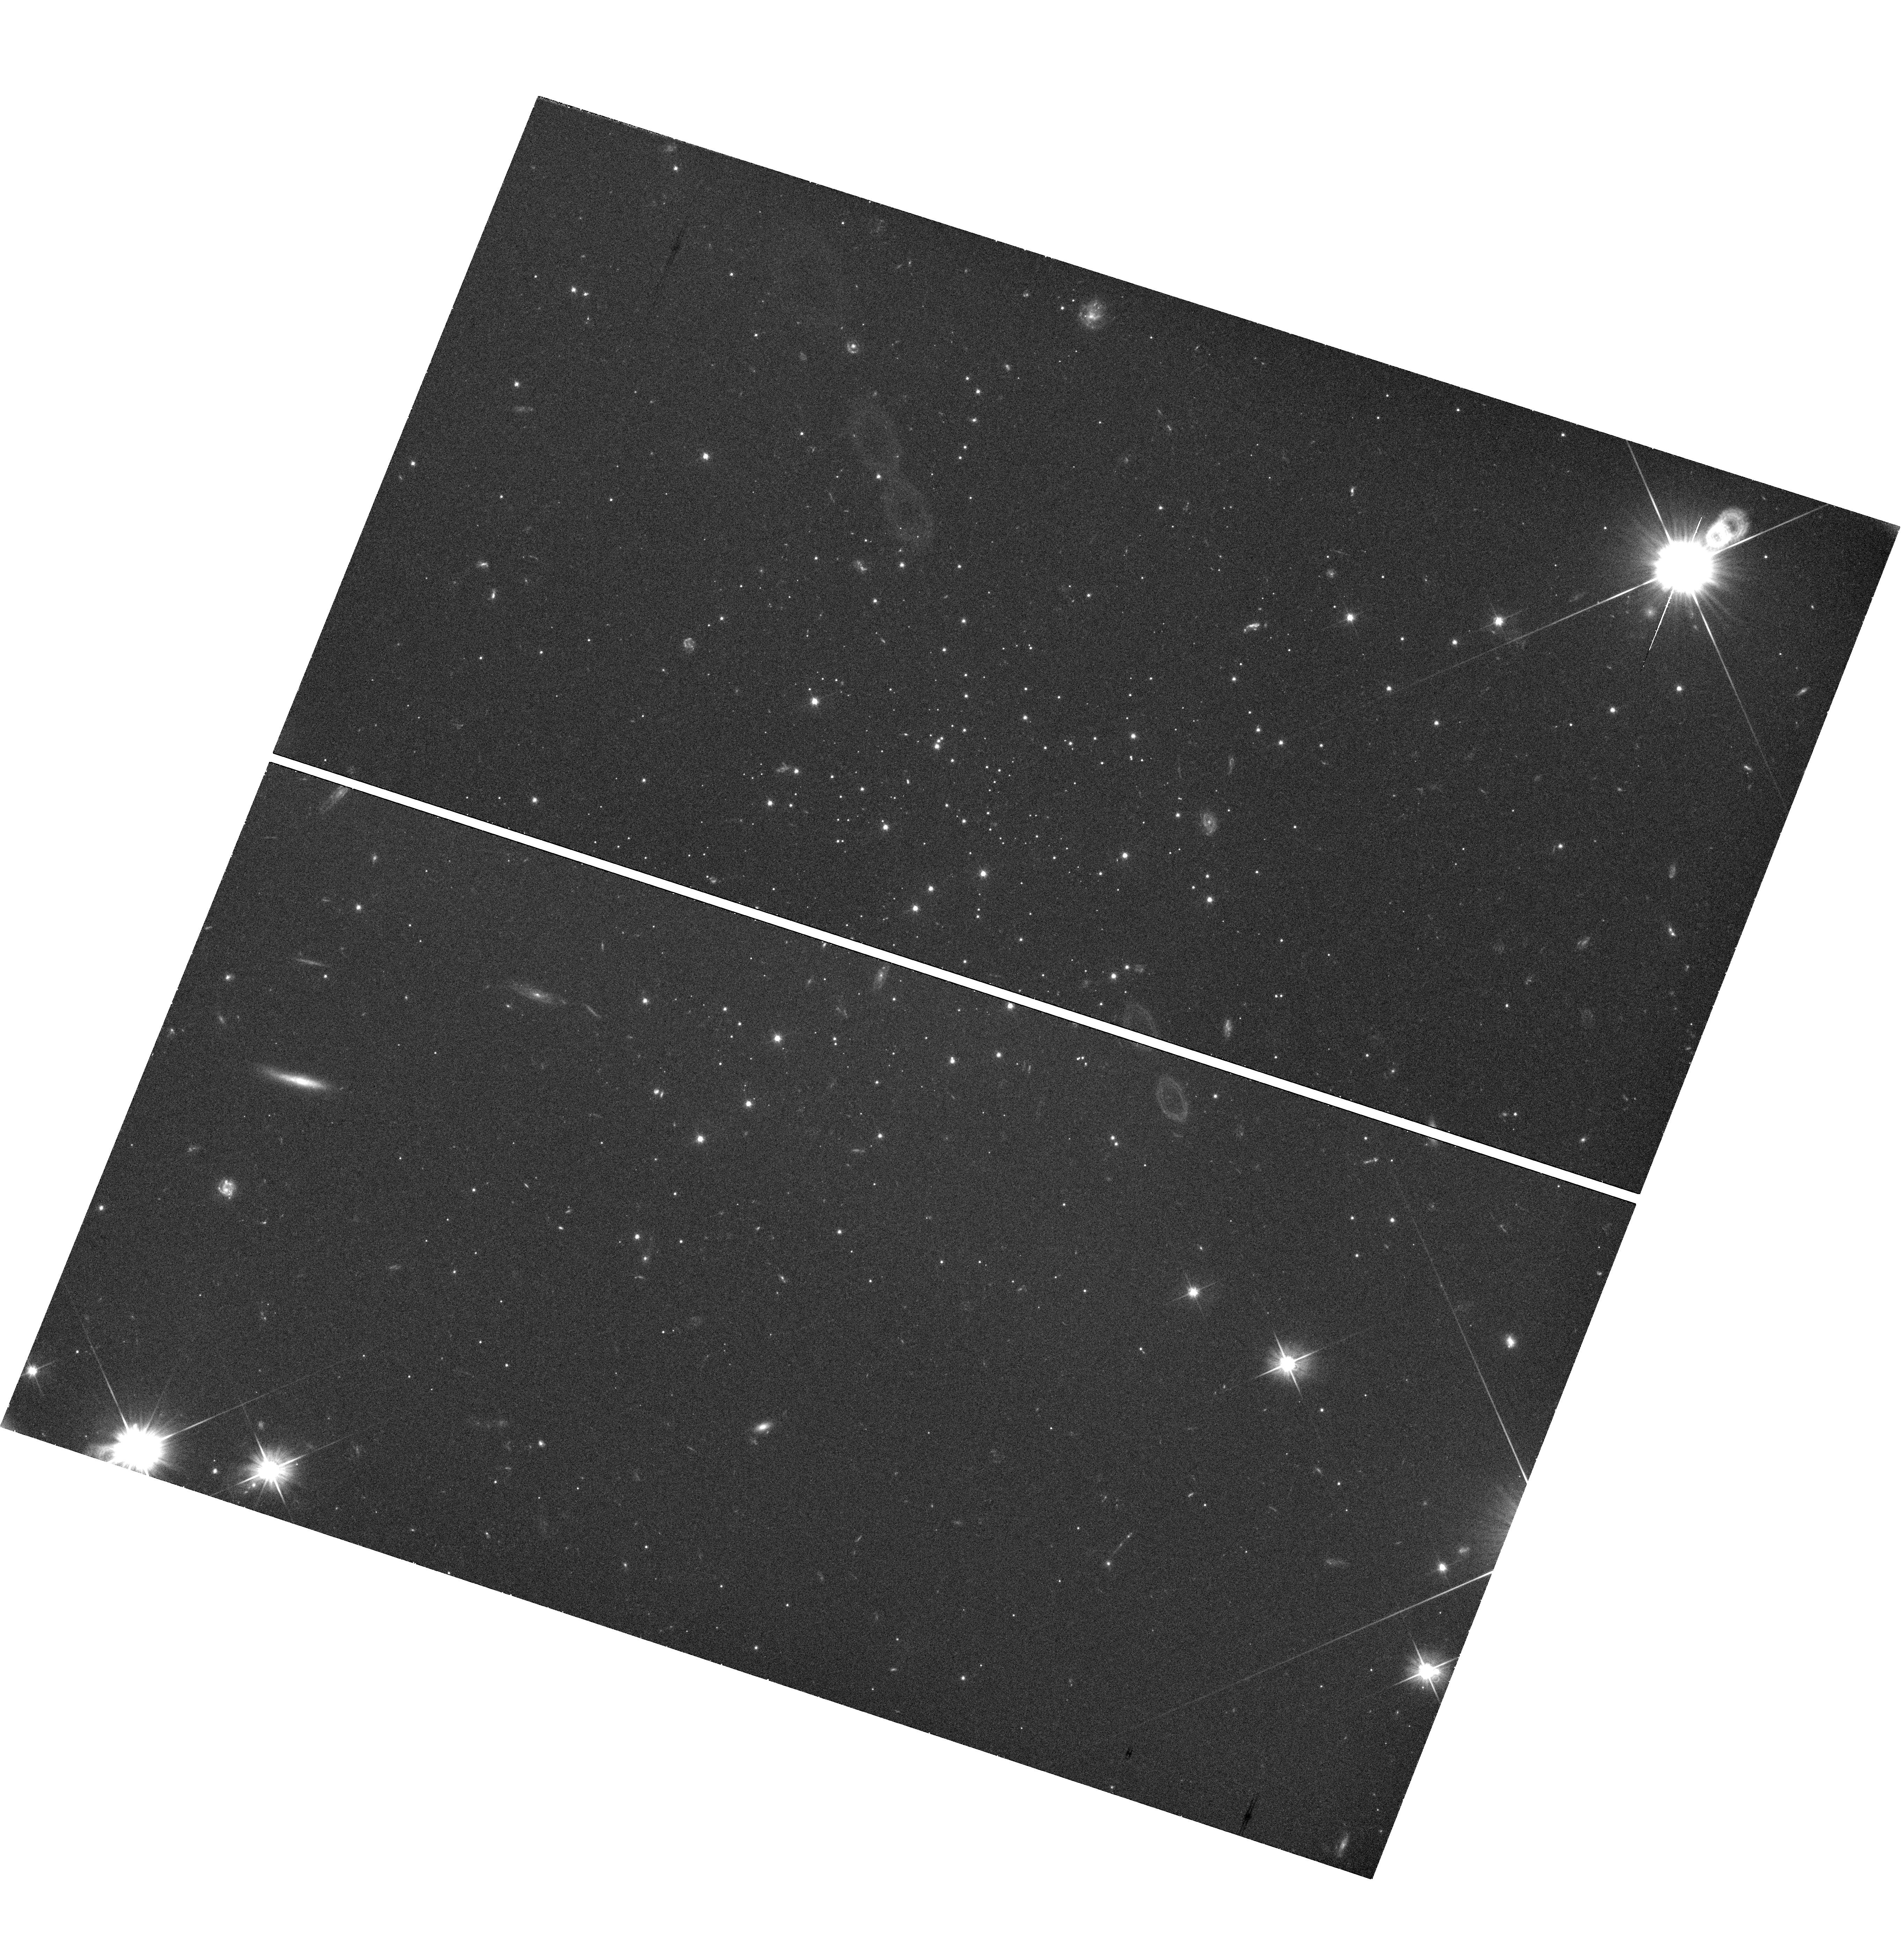
Target: STAR-CLUS-135621-271004. Instrument: WFC3/UVIS. Filter: F606W. Exposure: 41 min. Observation ID: hst_11680_01_wfc3_uvis_f606w_ib2d01

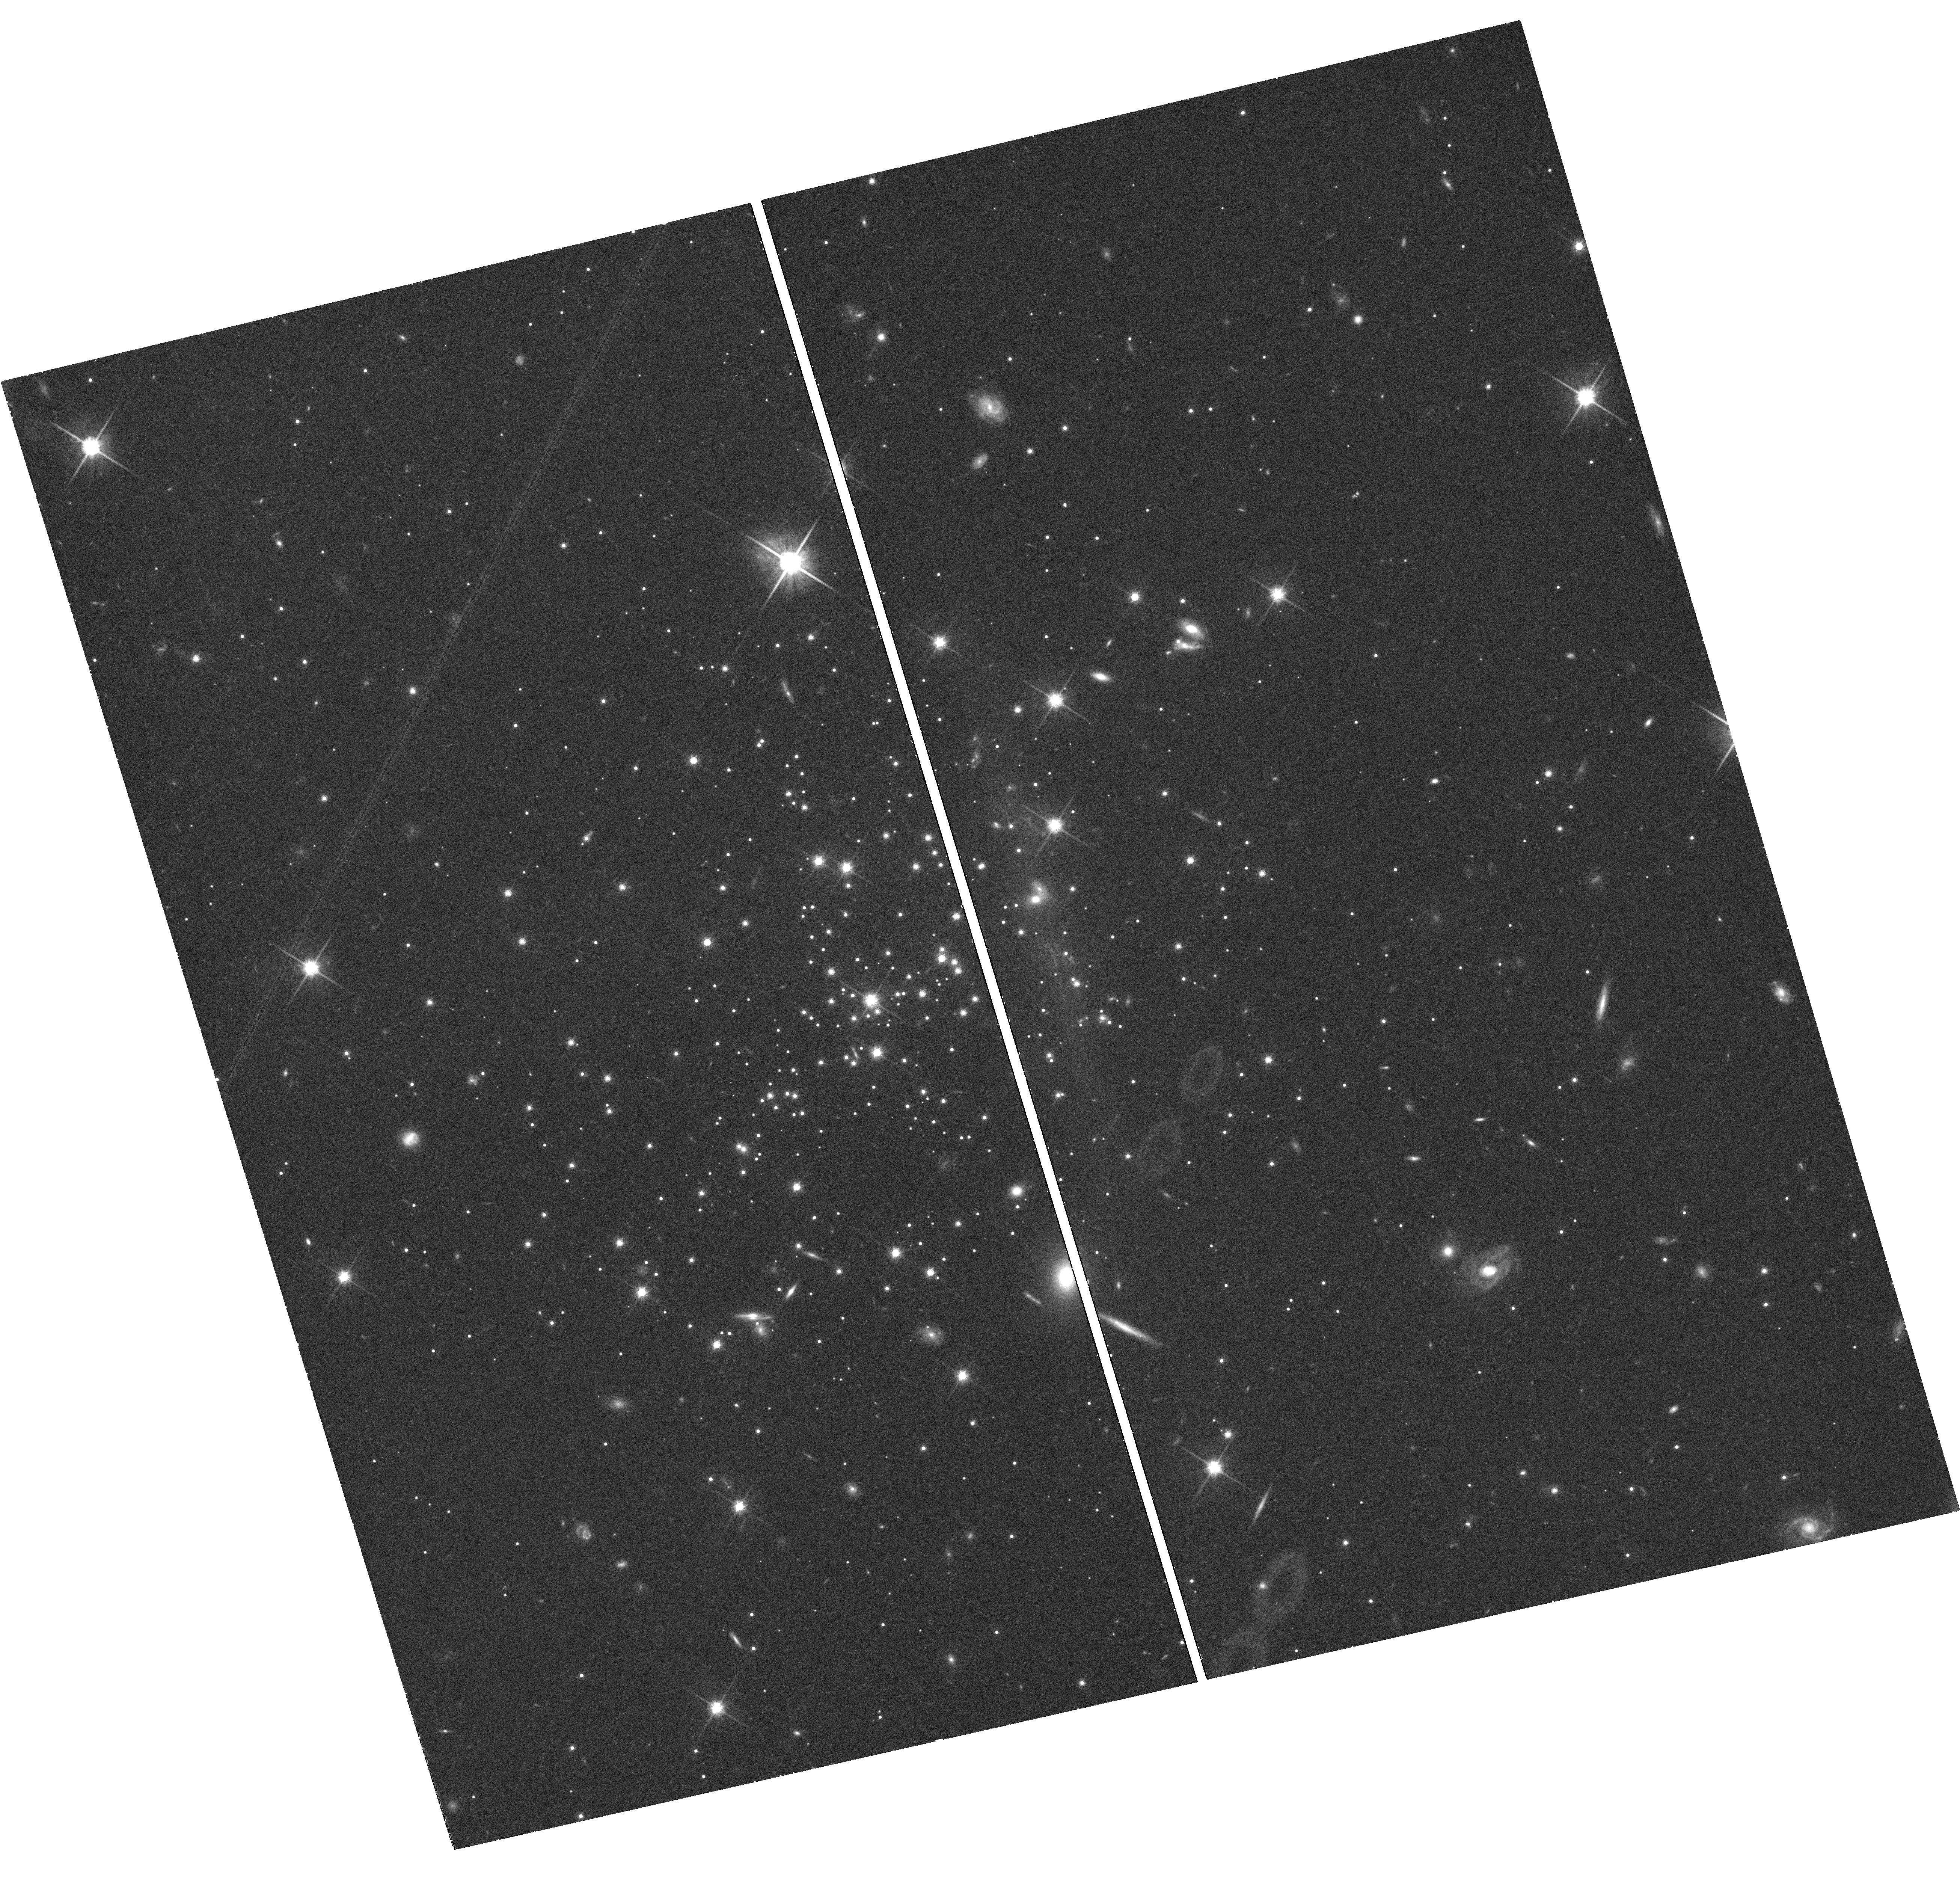
Target: STAR-CLUS-230644+124619. Instrument: WFC3/UVIS. Filter: F814W. Exposure: 41 min. Observation ID: hst_11680_02_wfc3_uvis_f814w_ib2d02

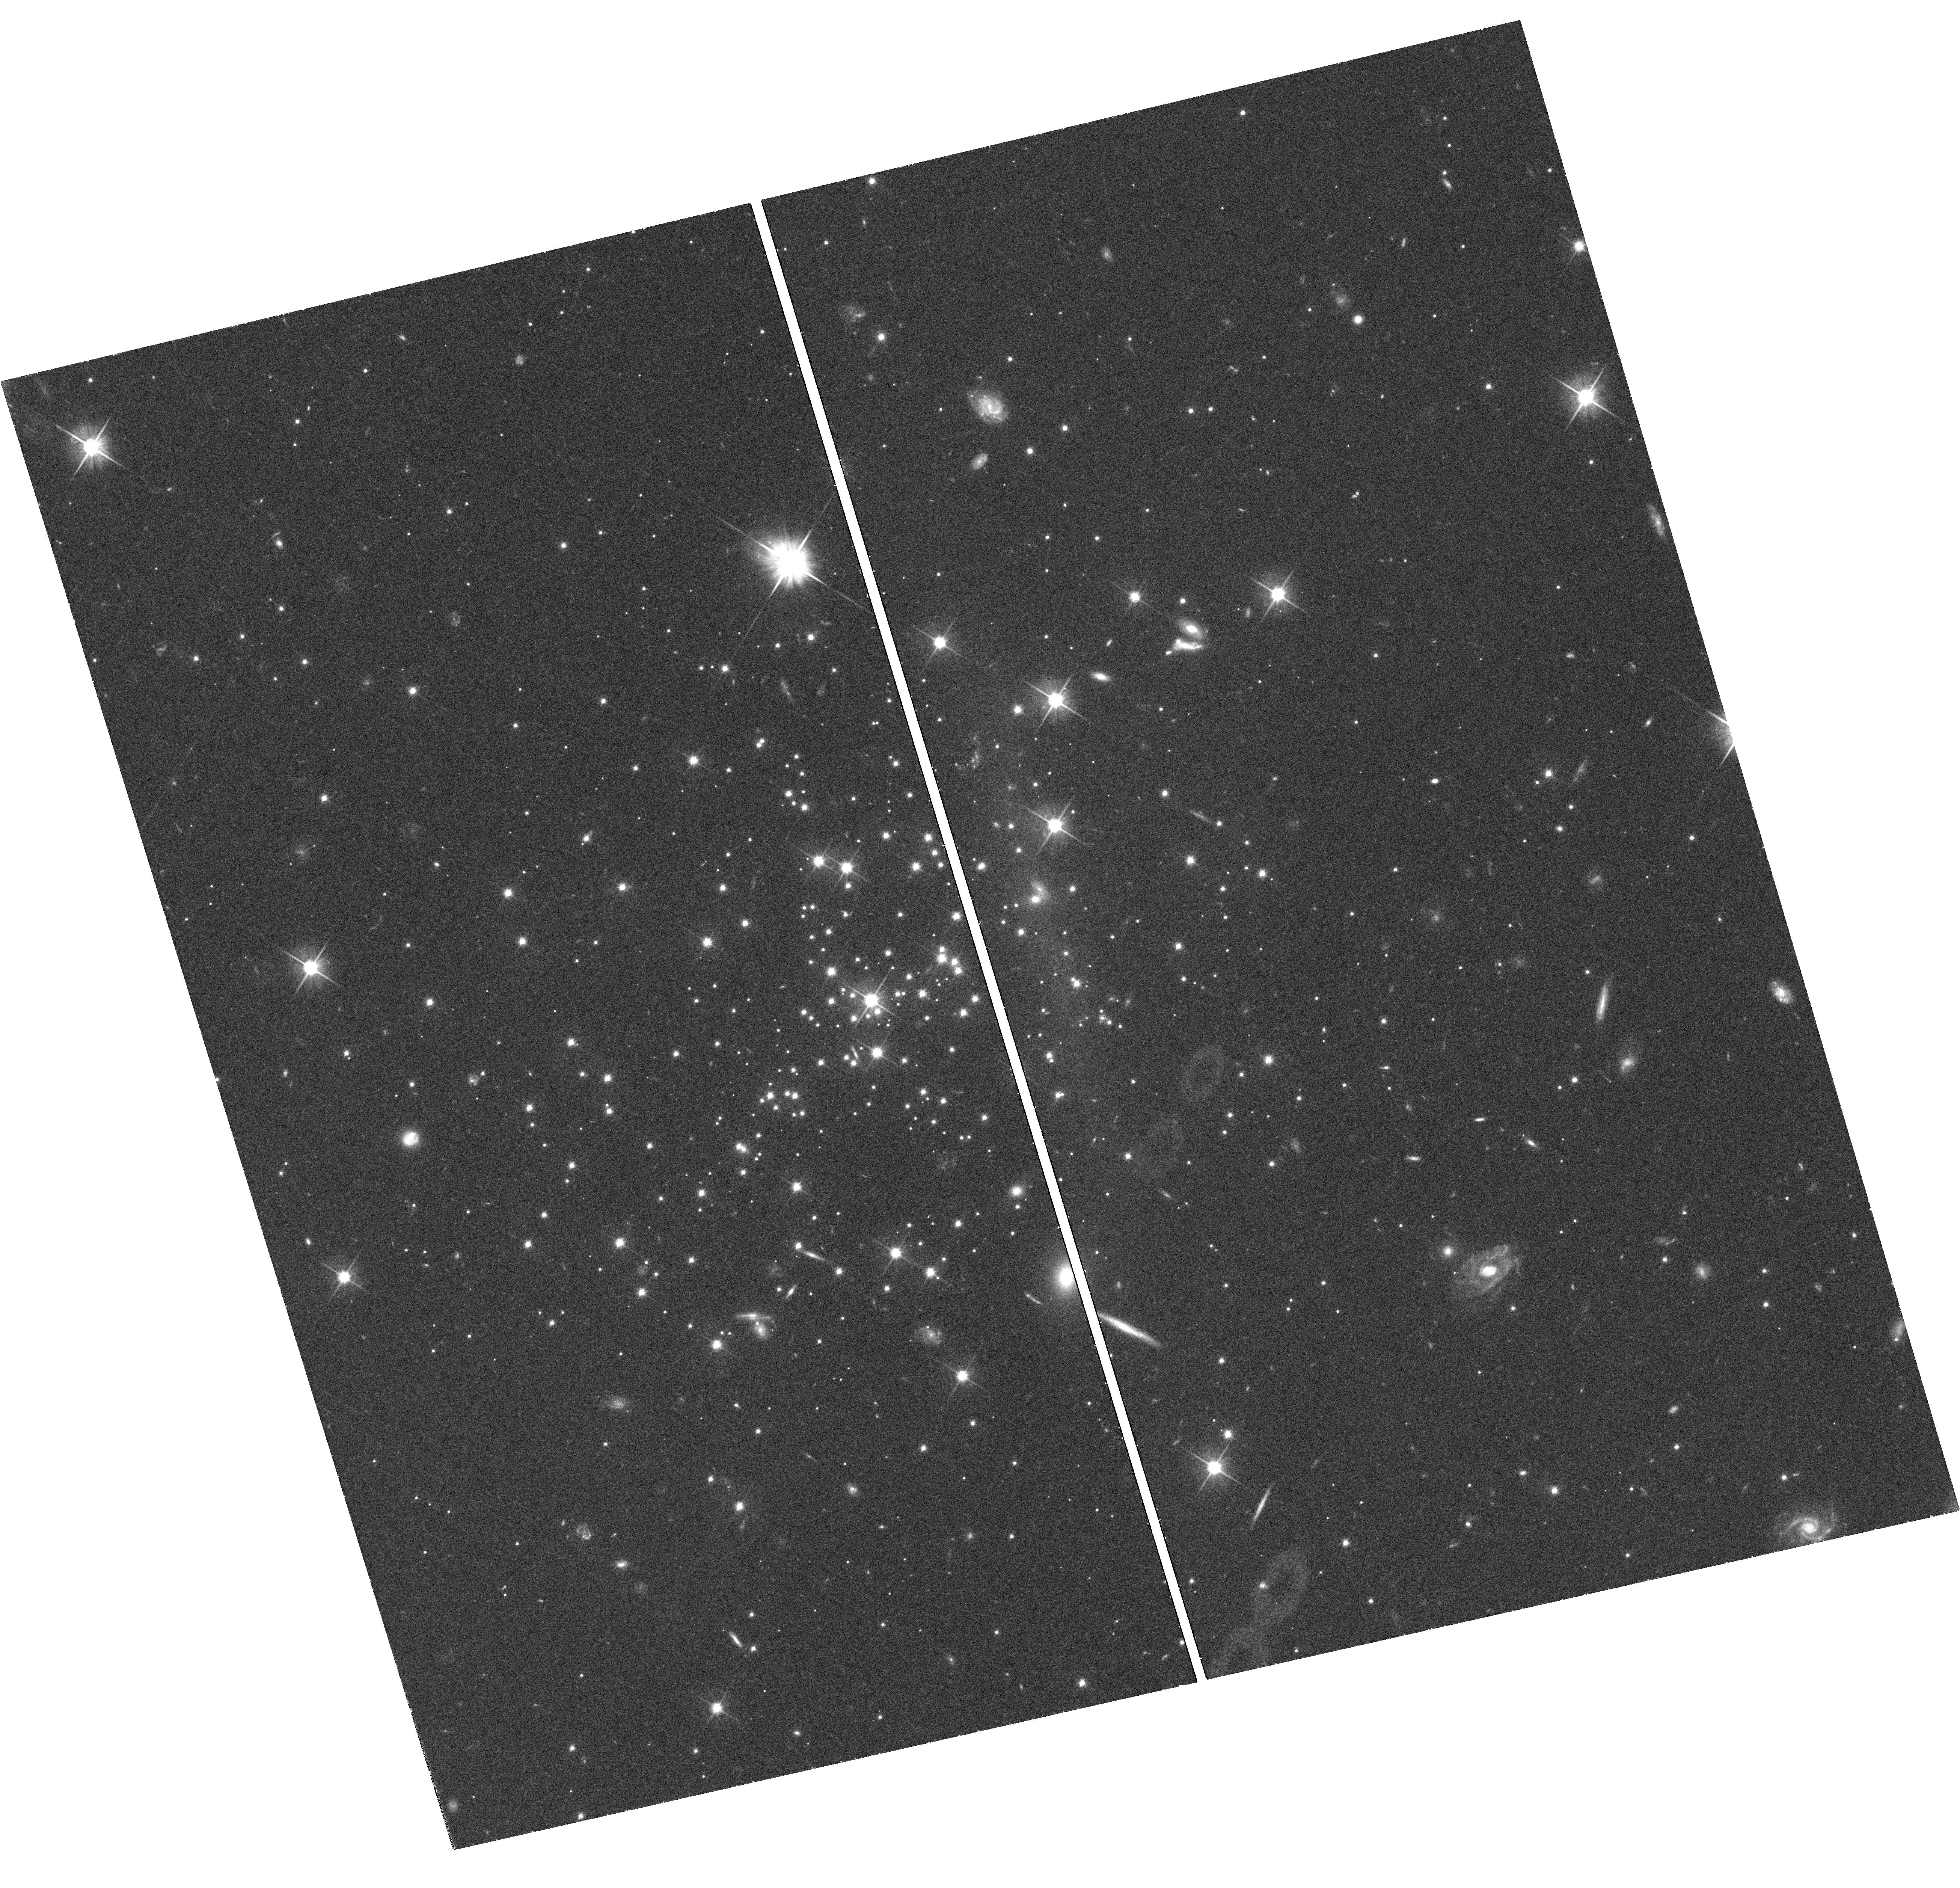
Target: STAR-CLUS-230644+124619. Instrument: WFC3/UVIS. Filter: F606W. Exposure: 41 min. Observation ID: hst_11680_02_wfc3_uvis_f606w_ib2d02

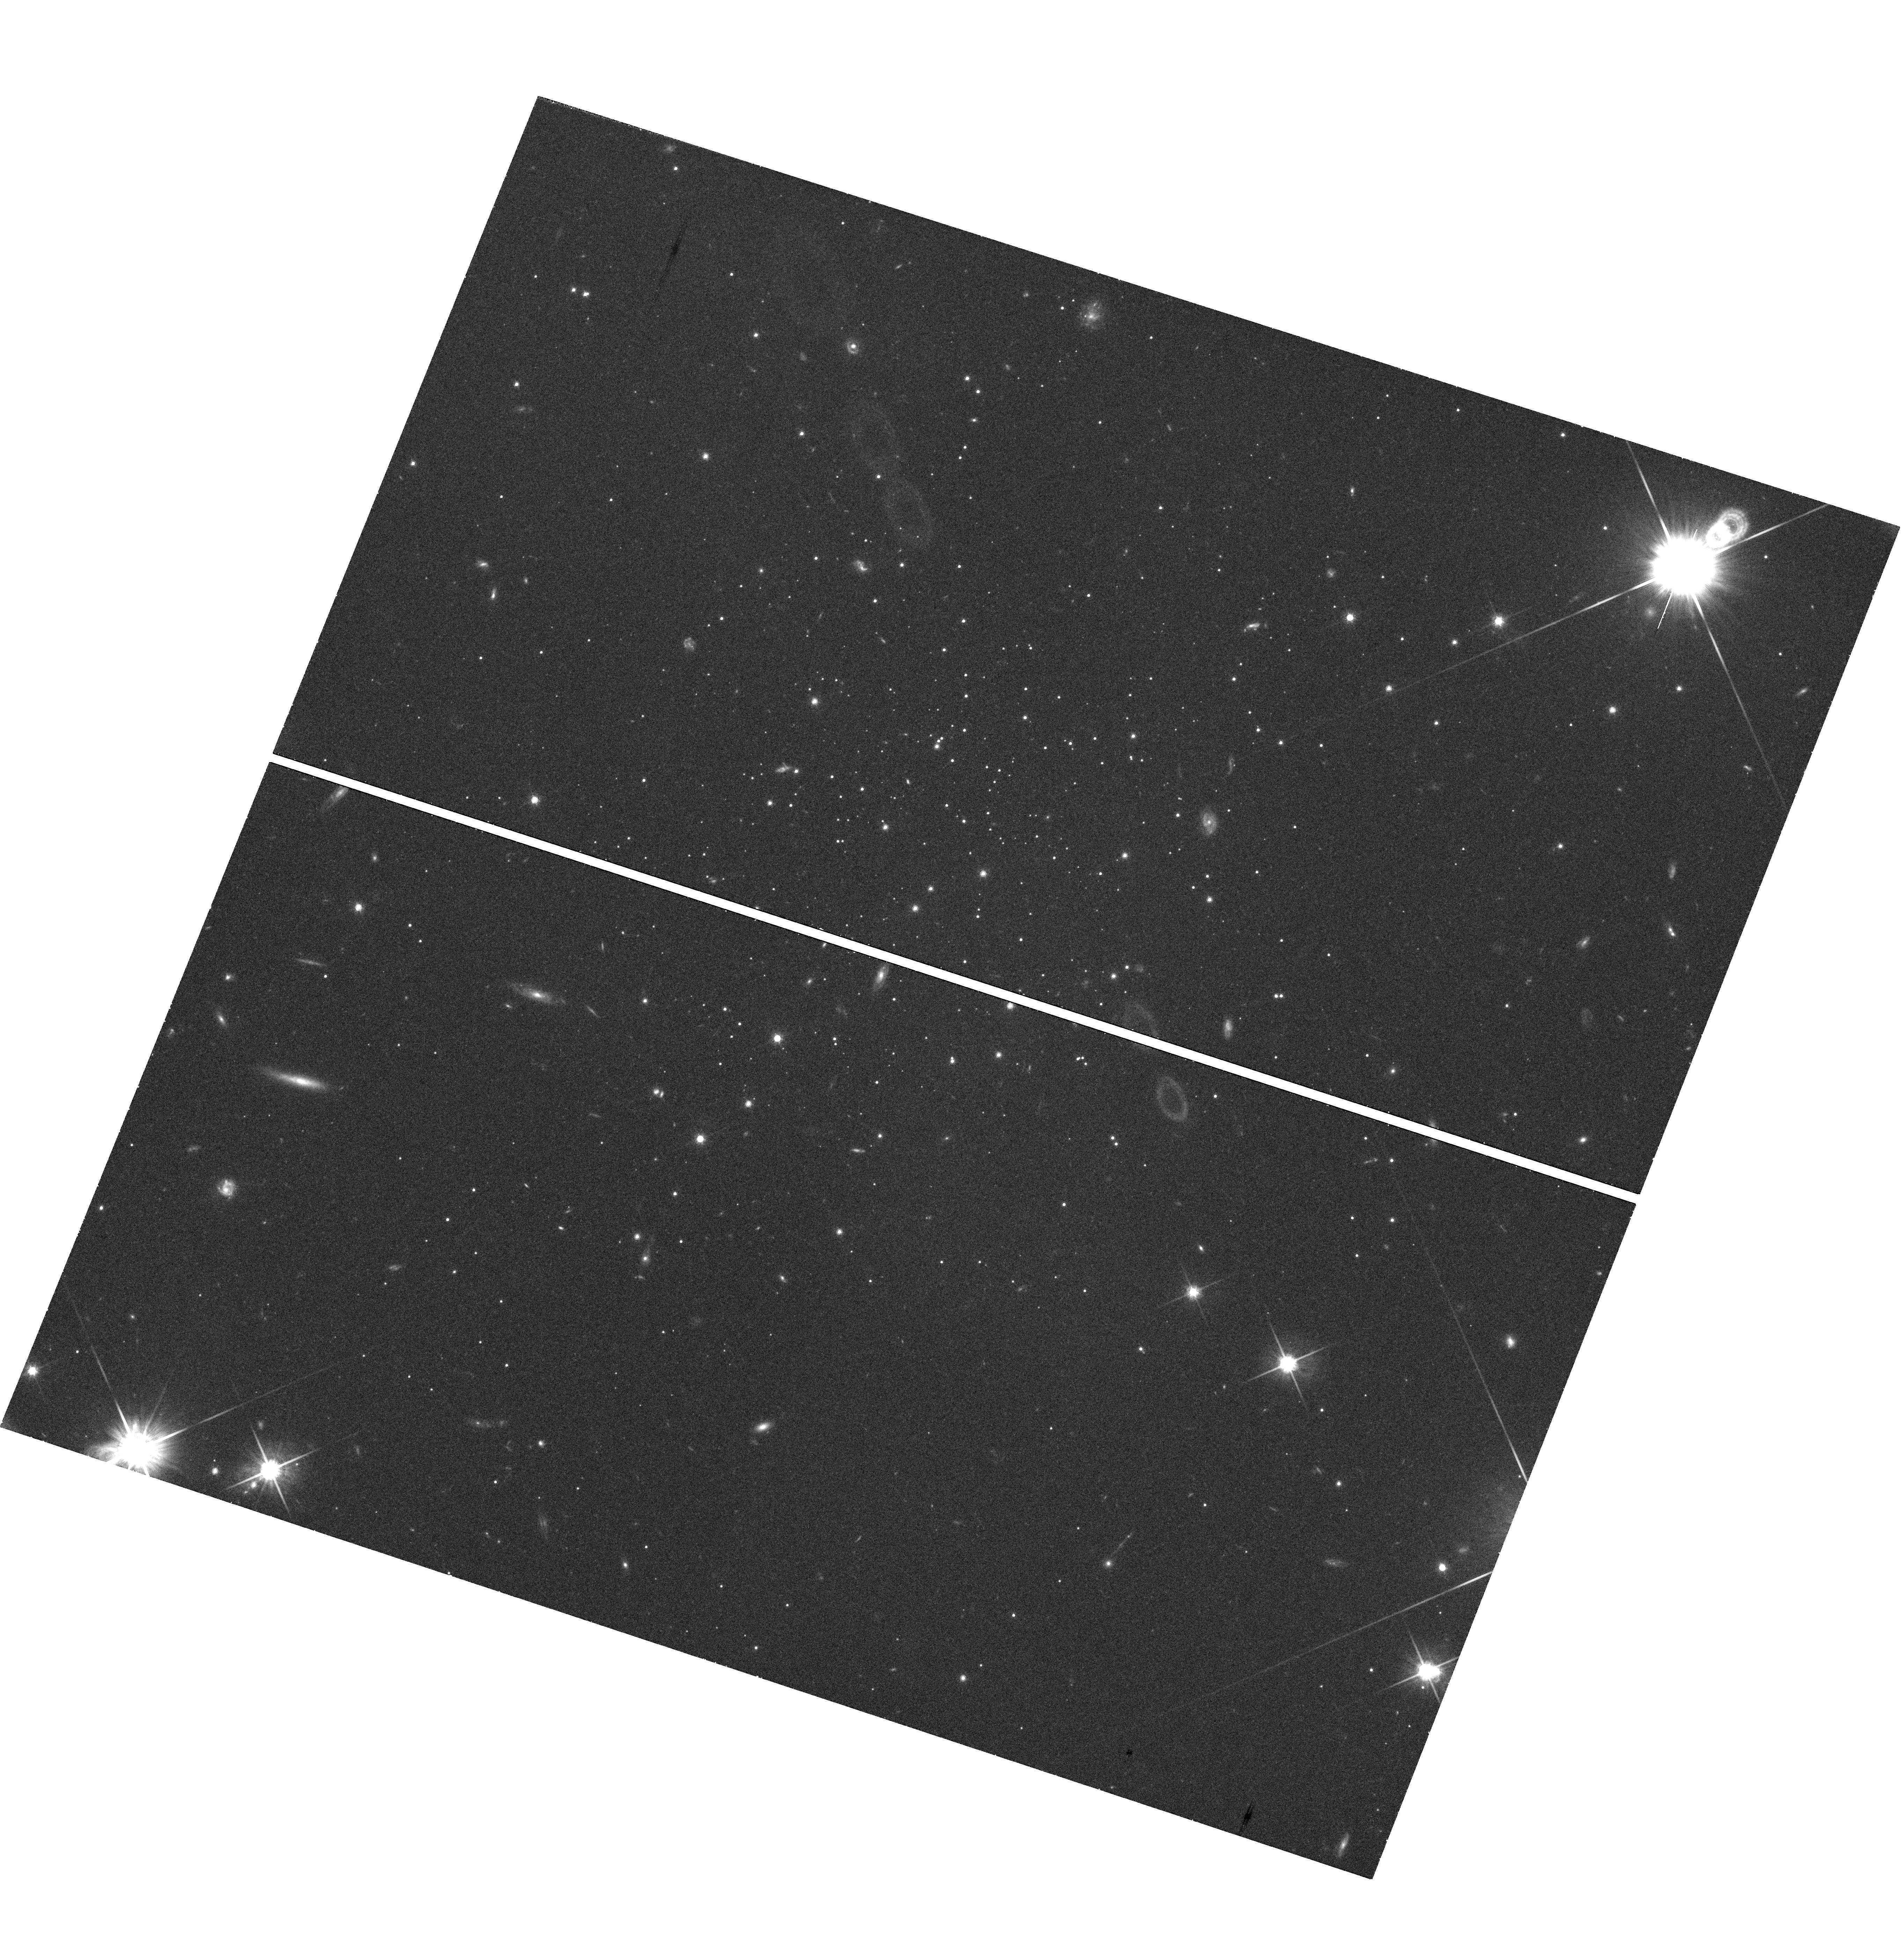
Target: STAR-CLUS-135621-271004. Instrument: WFC3/UVIS. Filter: F814W. Exposure: 41 min. Observation ID: hst_11680_01_wfc3_uvis_f814w_ib2d01

The Main Sequence Luminosity Function of Low-Mass Globular Clusters (PI: Smith, Graeme H.)

Theoretical work indicates that the dynamical evolution of globular clusters of low mass and low central concentration is strongly determined by mass-loss processes, such as stellar evaporation and tidal stripping, that can eventually lead to cluster dissolution. In fact, mass loss and cluster disruption is now considered to be a viable explanation for the form of the faint end of the Milky Way globular cluster luminosity function. A clear observational demonstration of the prevalence of cluster mass-loss would have ramifications not only for the dynamical evolution of individual globular clusters and their internal stellar mass distributions, but also for the relationships between halo field and cluster stars and the properties of globular cluster systems in galaxies. Our previous WFPC2 imaging of the low-mass diffuse halo cluster Palomar 5 revealed a main sequence deficient in stars compared to other low-concentration globular clusters of much higher mass, consistent with there having been a considerable loss of stars from this system. But is Pal 5 typical of low-mass, low-concentration halo clusters? We propose to place the mass-loss scenario on a firm observational footing (or otherwise) by using WFC3 imaging to measure the main-sequence stellar mass functions of two of the lowest-mass lowest-concentration globular clusters in the Milky Way, AM-4 and Palomar 13, in order to search for analogous evidence of stellar depletion.